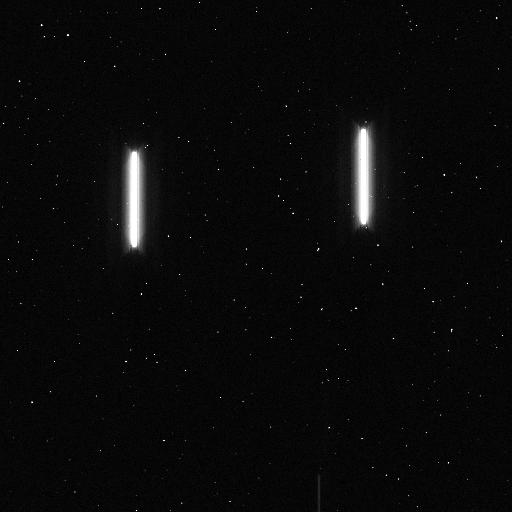
Target: XO-2. Instrument: WFC3/IR. Filter: F132N. Exposure: 5 min. Observation ID: icov01n8q

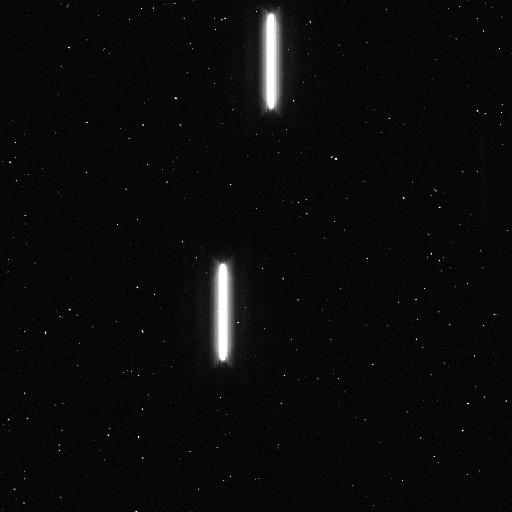
Target: XO-2. Instrument: WFC3/IR. Filter: F132N. Exposure: 5 min. Observation ID: icov07biq

Elementary Abundances of Planetary Systems (PI: Griffith, Caitlin Ann)

Close-orbiting Hot Jupiter exoplanets were not predicted because the ices needed to build their large cores would have accreted in the outer stellar system where temperatures are cool enough for ices to condense. Their existence suggests more substantial planet migration than indicated in the Solar System, or perhaps different formation mechanisms. To probe the formation environment of Hot Jupiters, we propose measurements of the elemental abundances of oxygen and carbon, which derive from icy (H2O, CO2 and CO) planetismals that condensed in different parts of the disk. To determine the water abundance at the precision needed to detect ice-derived material in Jupiter's atmosphere, we propose a coordinated ground-based and space-based study. We target the exoplanet XO-2b, which has an ideal reference star (the host star's binary companion of similar stellar type and brightness), allowing us to remove atmospheric effects from the ground-based measurements. We propose to measure XO-2b's water bands with HST/WFC3 1.1-1.7 micron spectra, which enables a retrieval of CO from the already measured Spitzer transit and eclipse photometry. Simultaneous Gemini optical measurements constrain XO-2b's 10-bar radius and the cloud coverage, which allow us to constrain the degenerate solution set and decrease uncertainties in retrieved water abundances from current values of a factor of 100 to our expected uncertainty of a factor of 3 in the derived abundance. The aim of this study is to derive strategies for measuring accurate exoplanetary compositions, as needed to pursue statistically significant studies.